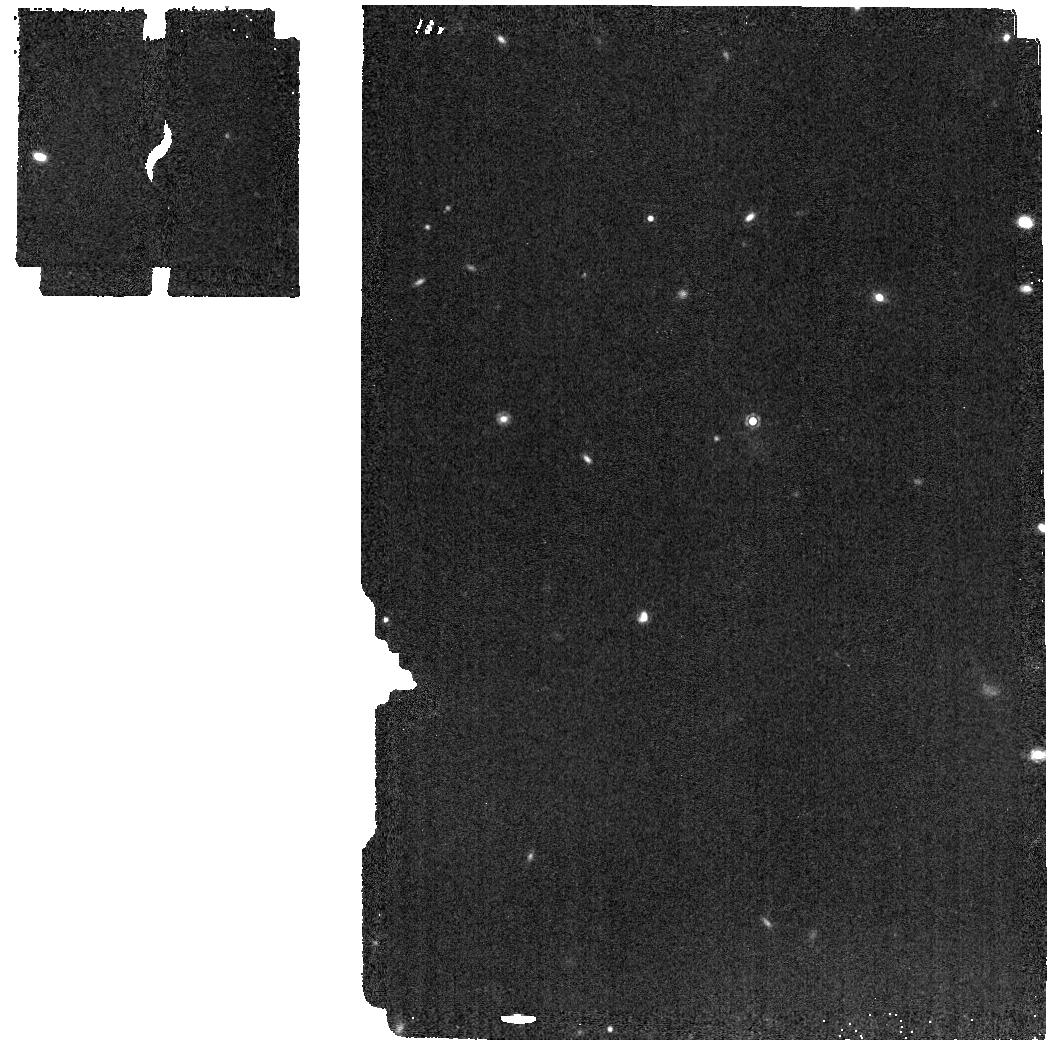
Target: J050305.68-564834.0
Instrument: MIRI
Filter: F1280W
Exposure: 2 min
Observation ID: jw02124-o015_t002_miri_f1280w

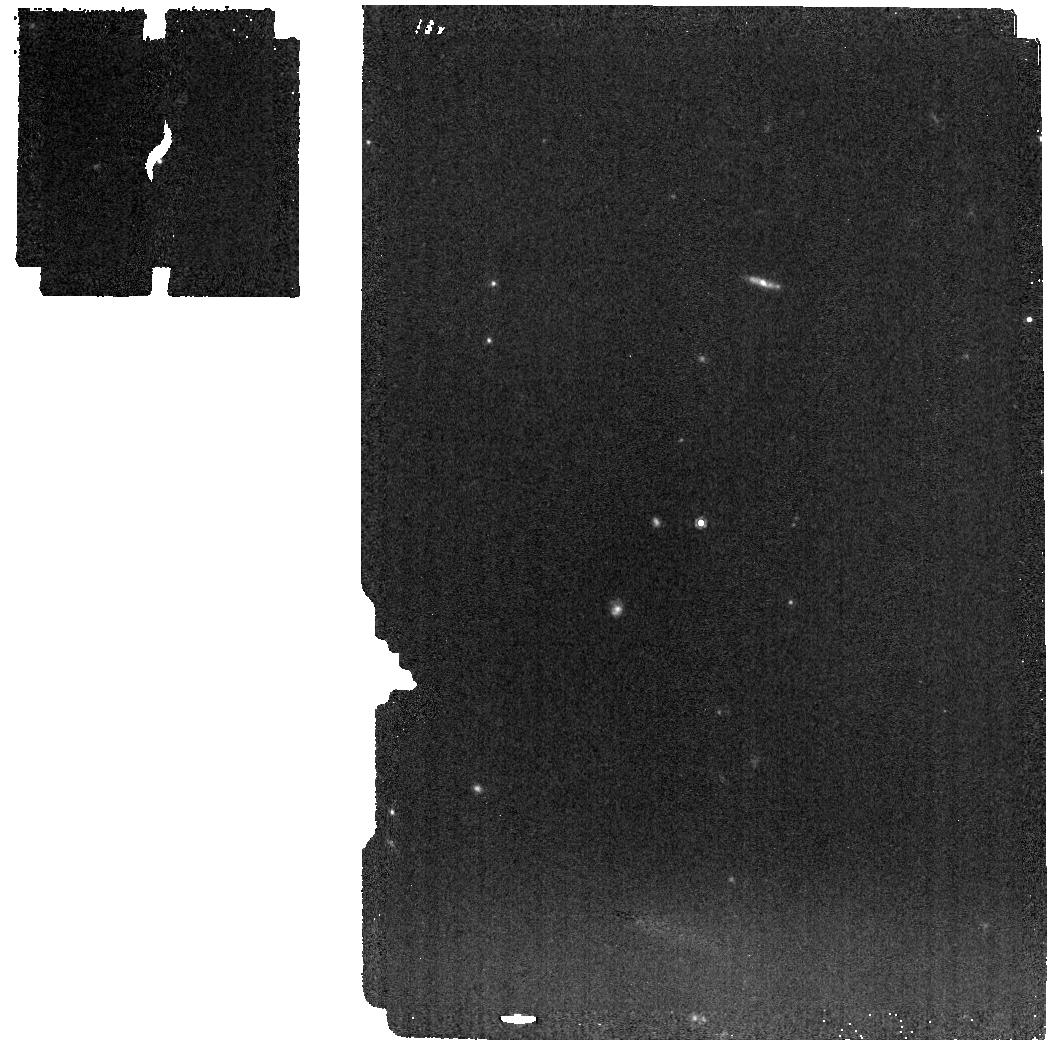
Target: J235402.79+024014.1
Instrument: MIRI
Filter: F1000W
Exposure: 1 min
Observation ID: jw02124-o025_t012_miri_f1000w

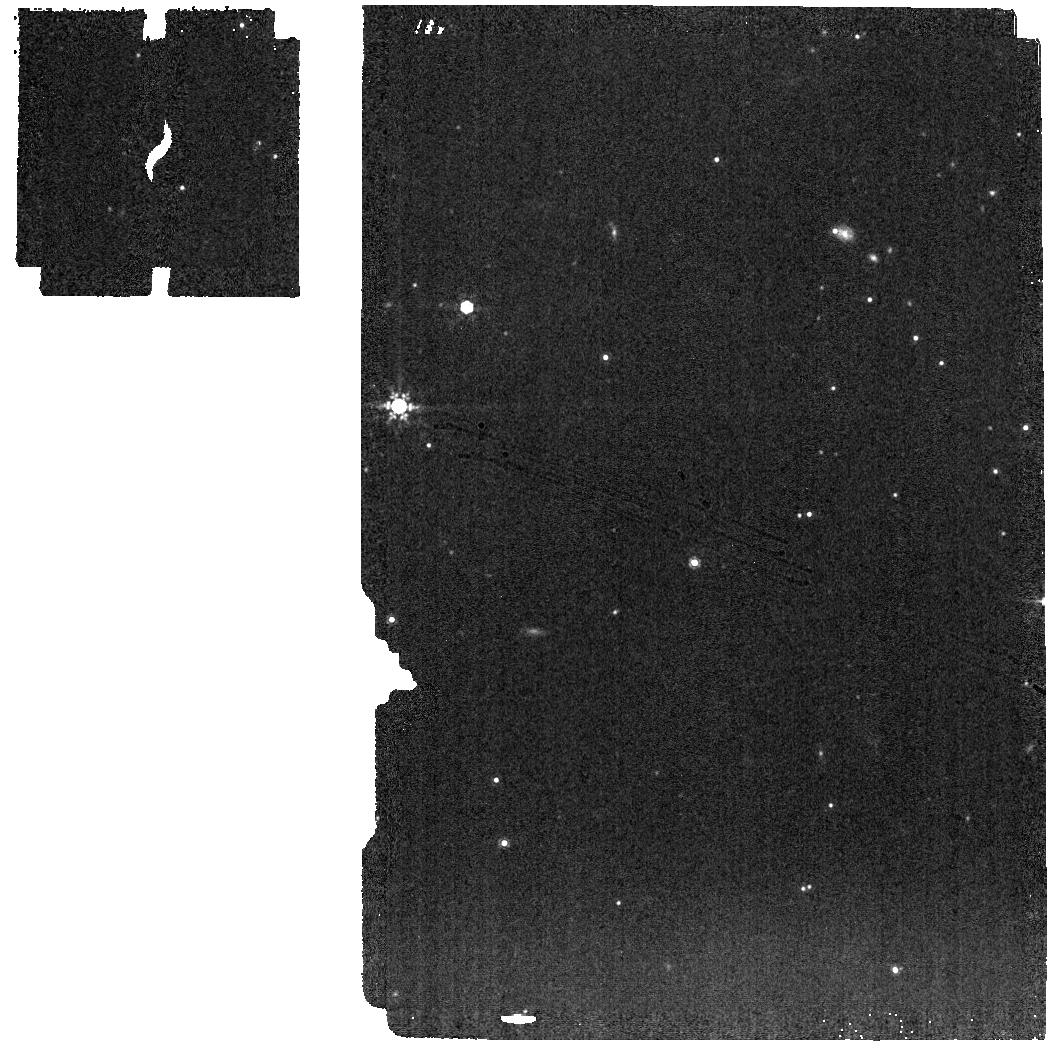
Target: J193518.59-154620.3
Instrument: MIRI
Filter: F1000W
Exposure: 1 min
Observation ID: jw02124-o014_t001_miri_f1000w

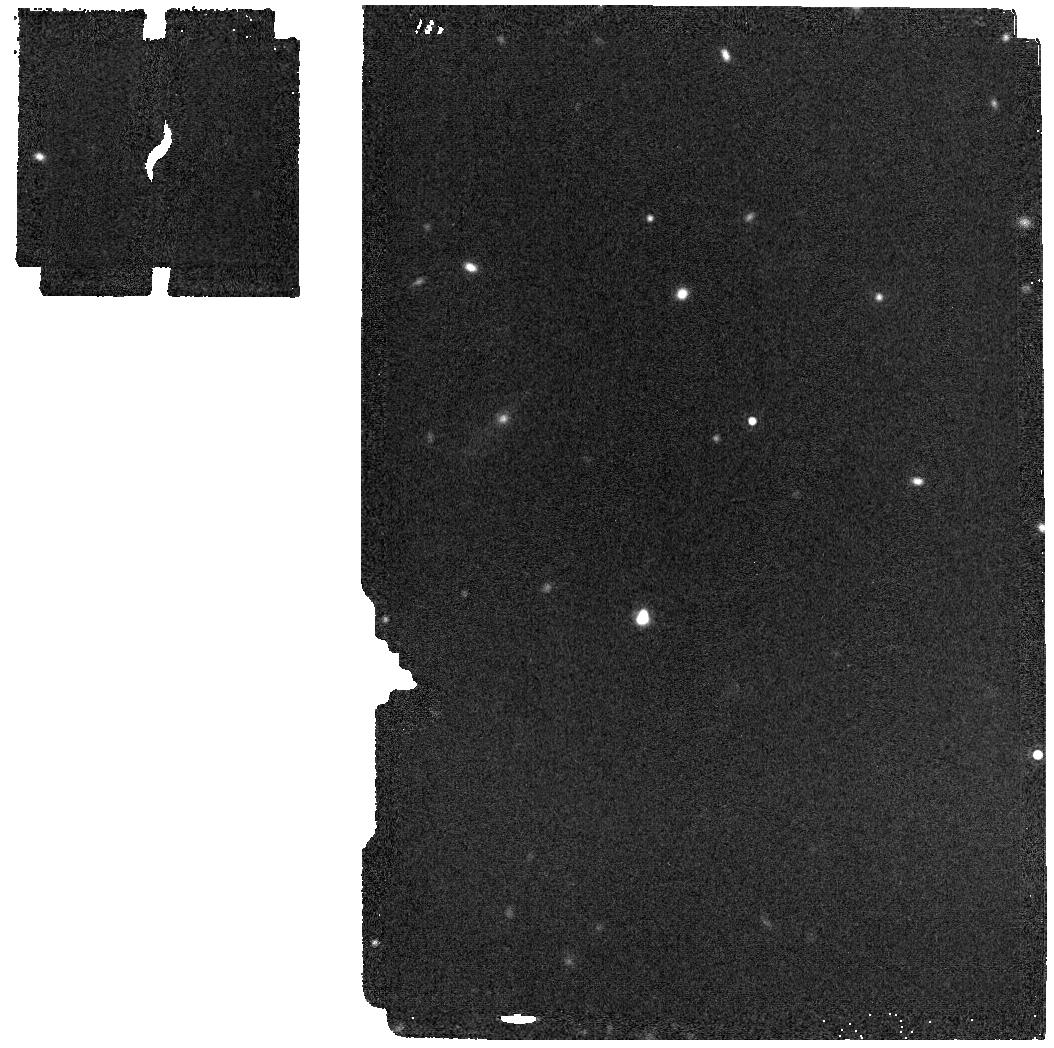
Target: J050305.68-564834.0
Instrument: MIRI
Filter: F1800W
Exposure: 2 min
Observation ID: jw02124-o015_t002_miri_f1800w

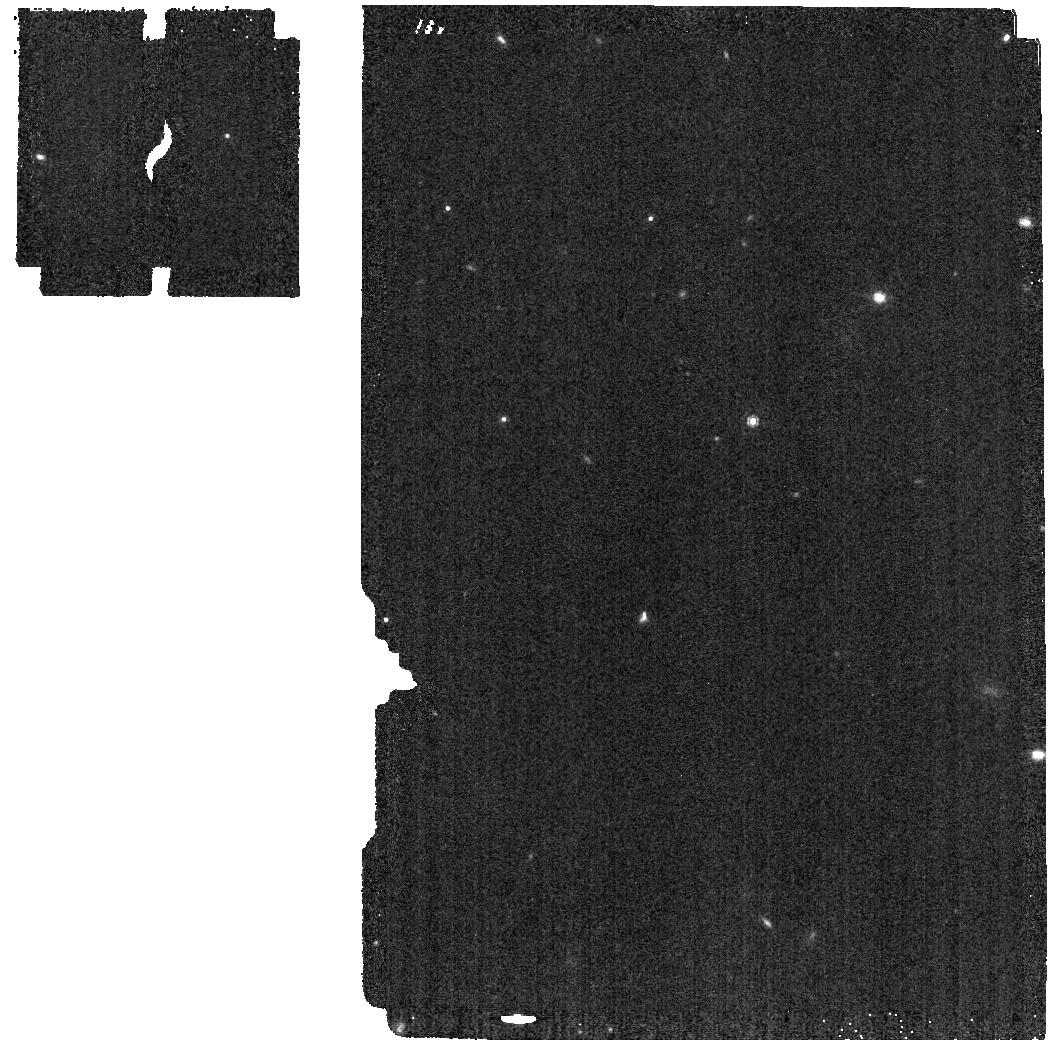
Target: J050305.68-564834.0
Instrument: MIRI
Filter: F1000W
Exposure: 1 min
Observation ID: jw02124-o015_t002_miri_f1000w

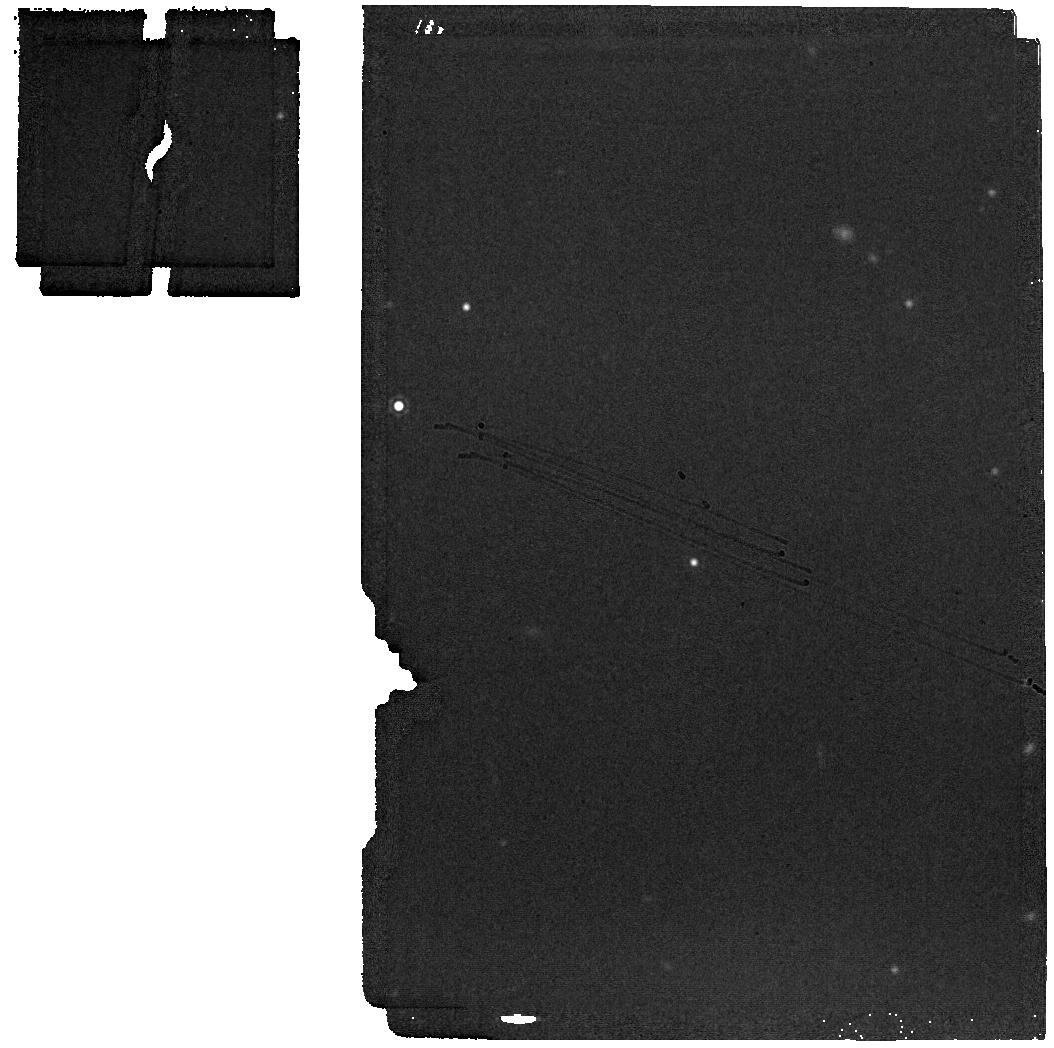
Target: J193518.59-154620.3
Instrument: MIRI
Filter: F1800W
Exposure: 1 min
Observation ID: jw02124-o014_t001_miri_f1800w

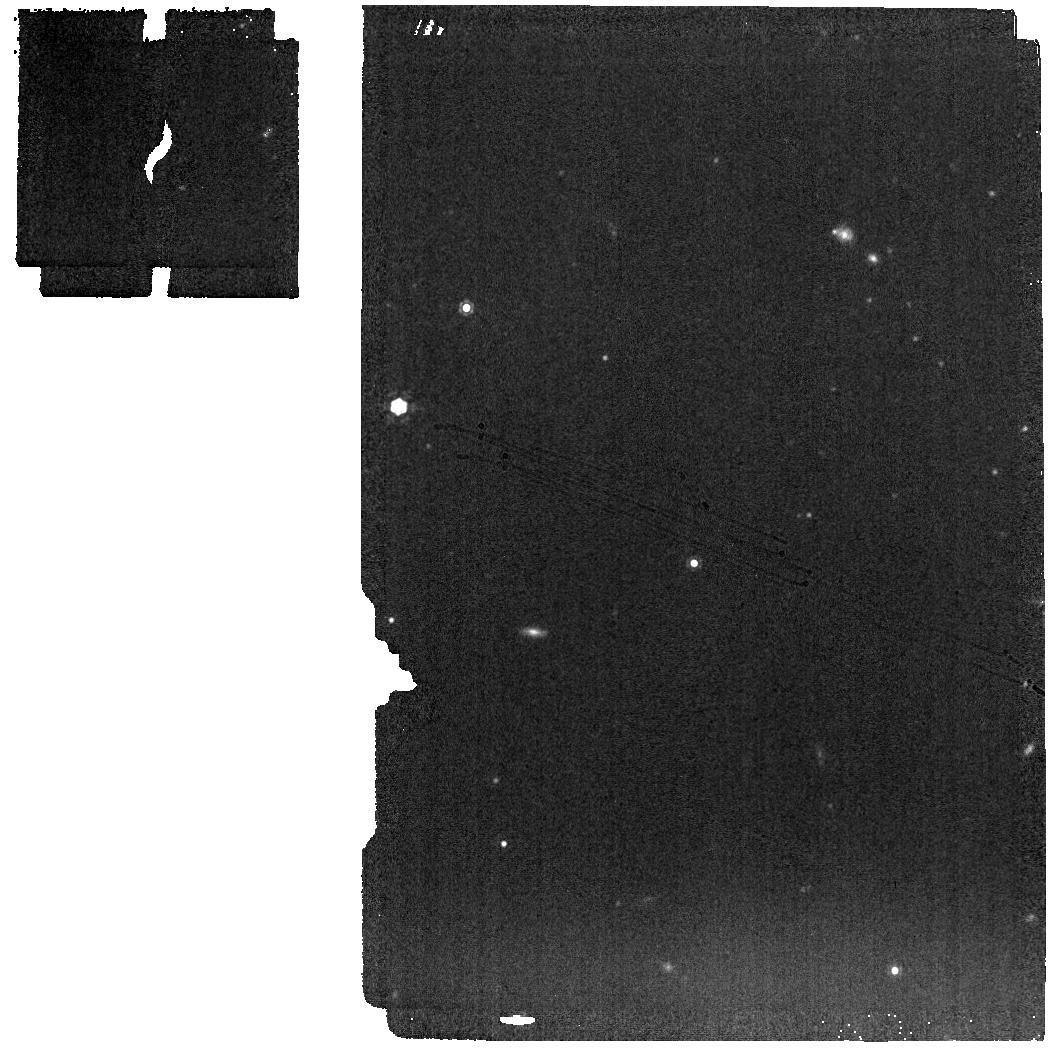
Target: J193518.59-154620.3
Instrument: MIRI
Filter: F1280W
Exposure: 1 min
Observation ID: jw02124-o014_t001_miri_f1280w

Explaining the Diversity of Cold Worlds (PI: Faherty, Jacqueline Kelly)

Using cold brown dwarfs to understand Jupiter-like atmospheres hinges on defining and explaining their diverse properties. In this JWST proposal we have used the parallax sample of the reddest/faintest brown dwarfs to define a sample of 12 sources that share a common mid infrared color -- our proxy for temperature -- but show meaningfully different 4.5 micron absolute magnitudes. Guided by what we have found for warmer brown dwarfs, we will use JWST data on this sample to map the diversity of cold brown dwarfs in (A) cloud properties (B) metallicity (C) gravity (D) binarity (E) overall chemistry or a combination of two or more of these properties. Understanding how each of those parameters alters the observable properties of a brown dwarf or giant exoplanet is crucial to interpreting cold worlds beyond our own. Using JWST spectra and photometry, we will compute bolometric luminosities for all 12 objects in our sample and use those values to anchor our mid infrared color binning. We will then compare and contrast spectral features at the peak of the spectral energy distribution that can be attributed to any of the known secondary impacts listed above. In doing so, this proposal will create a JWST legacy observational road map for both low-mass brown dwarfs and cold giant exoplanets to interpret the complex data emerging from extrasolar Jupiter-like objects.